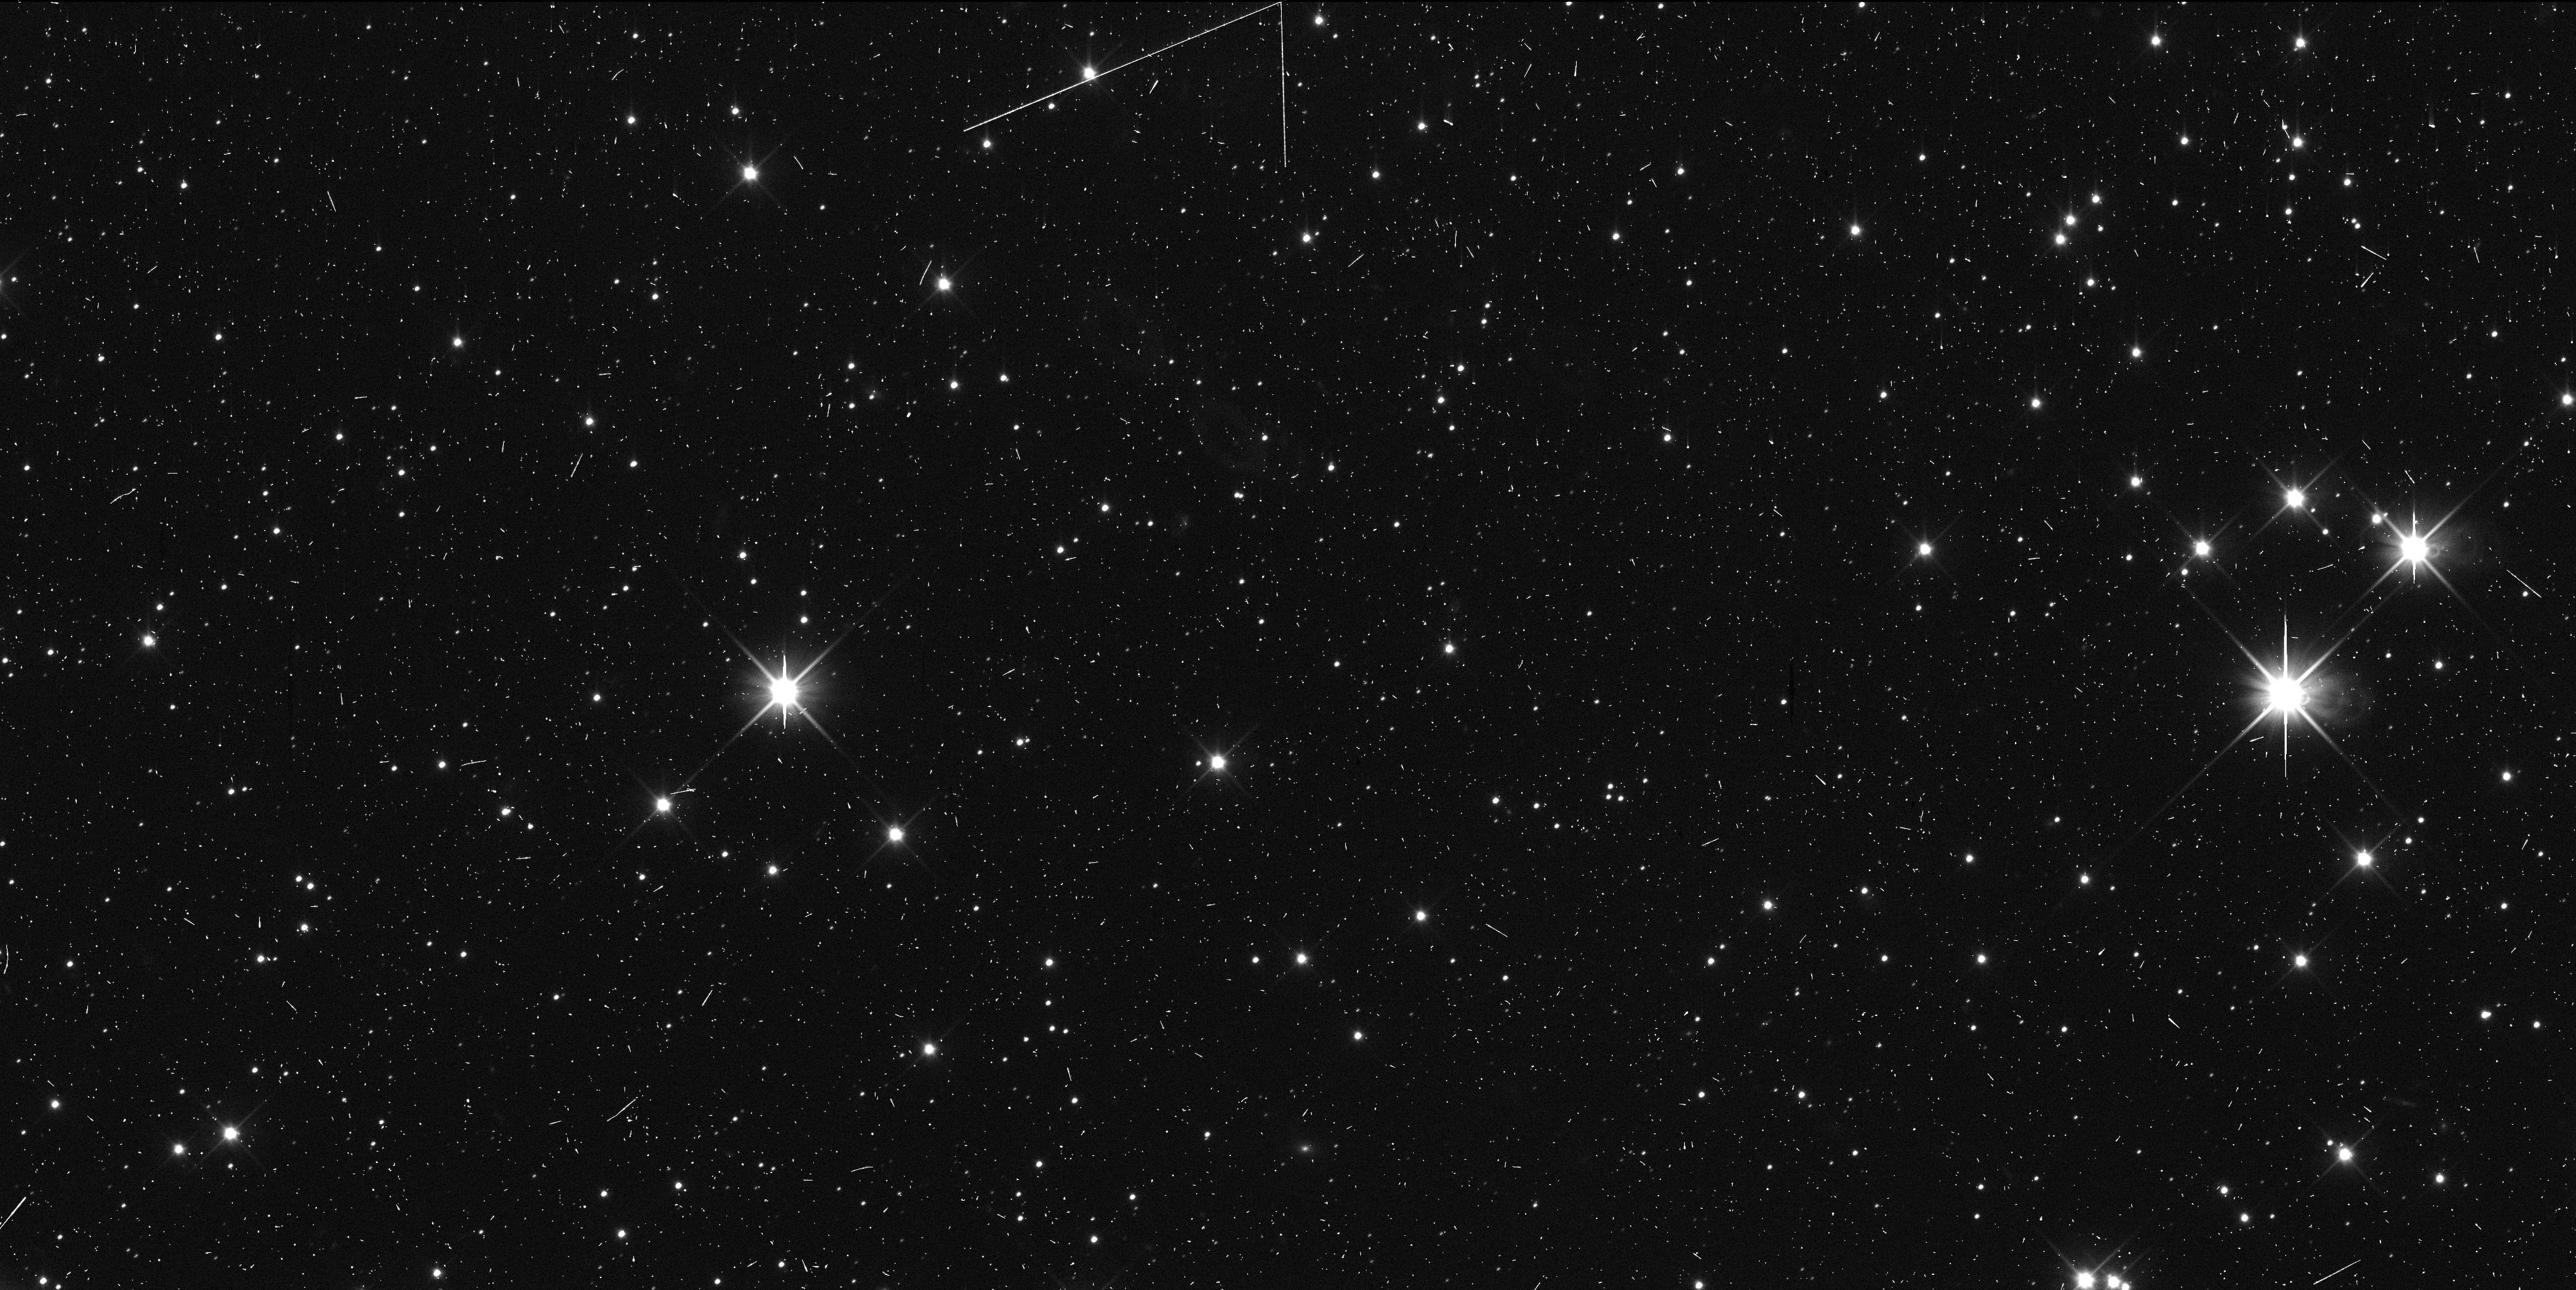
Target: 2020KP11. Instrument: WFC3/UVIS. Filter: F350LP. Exposure: 6 min. Observation ID: iedk43bfq

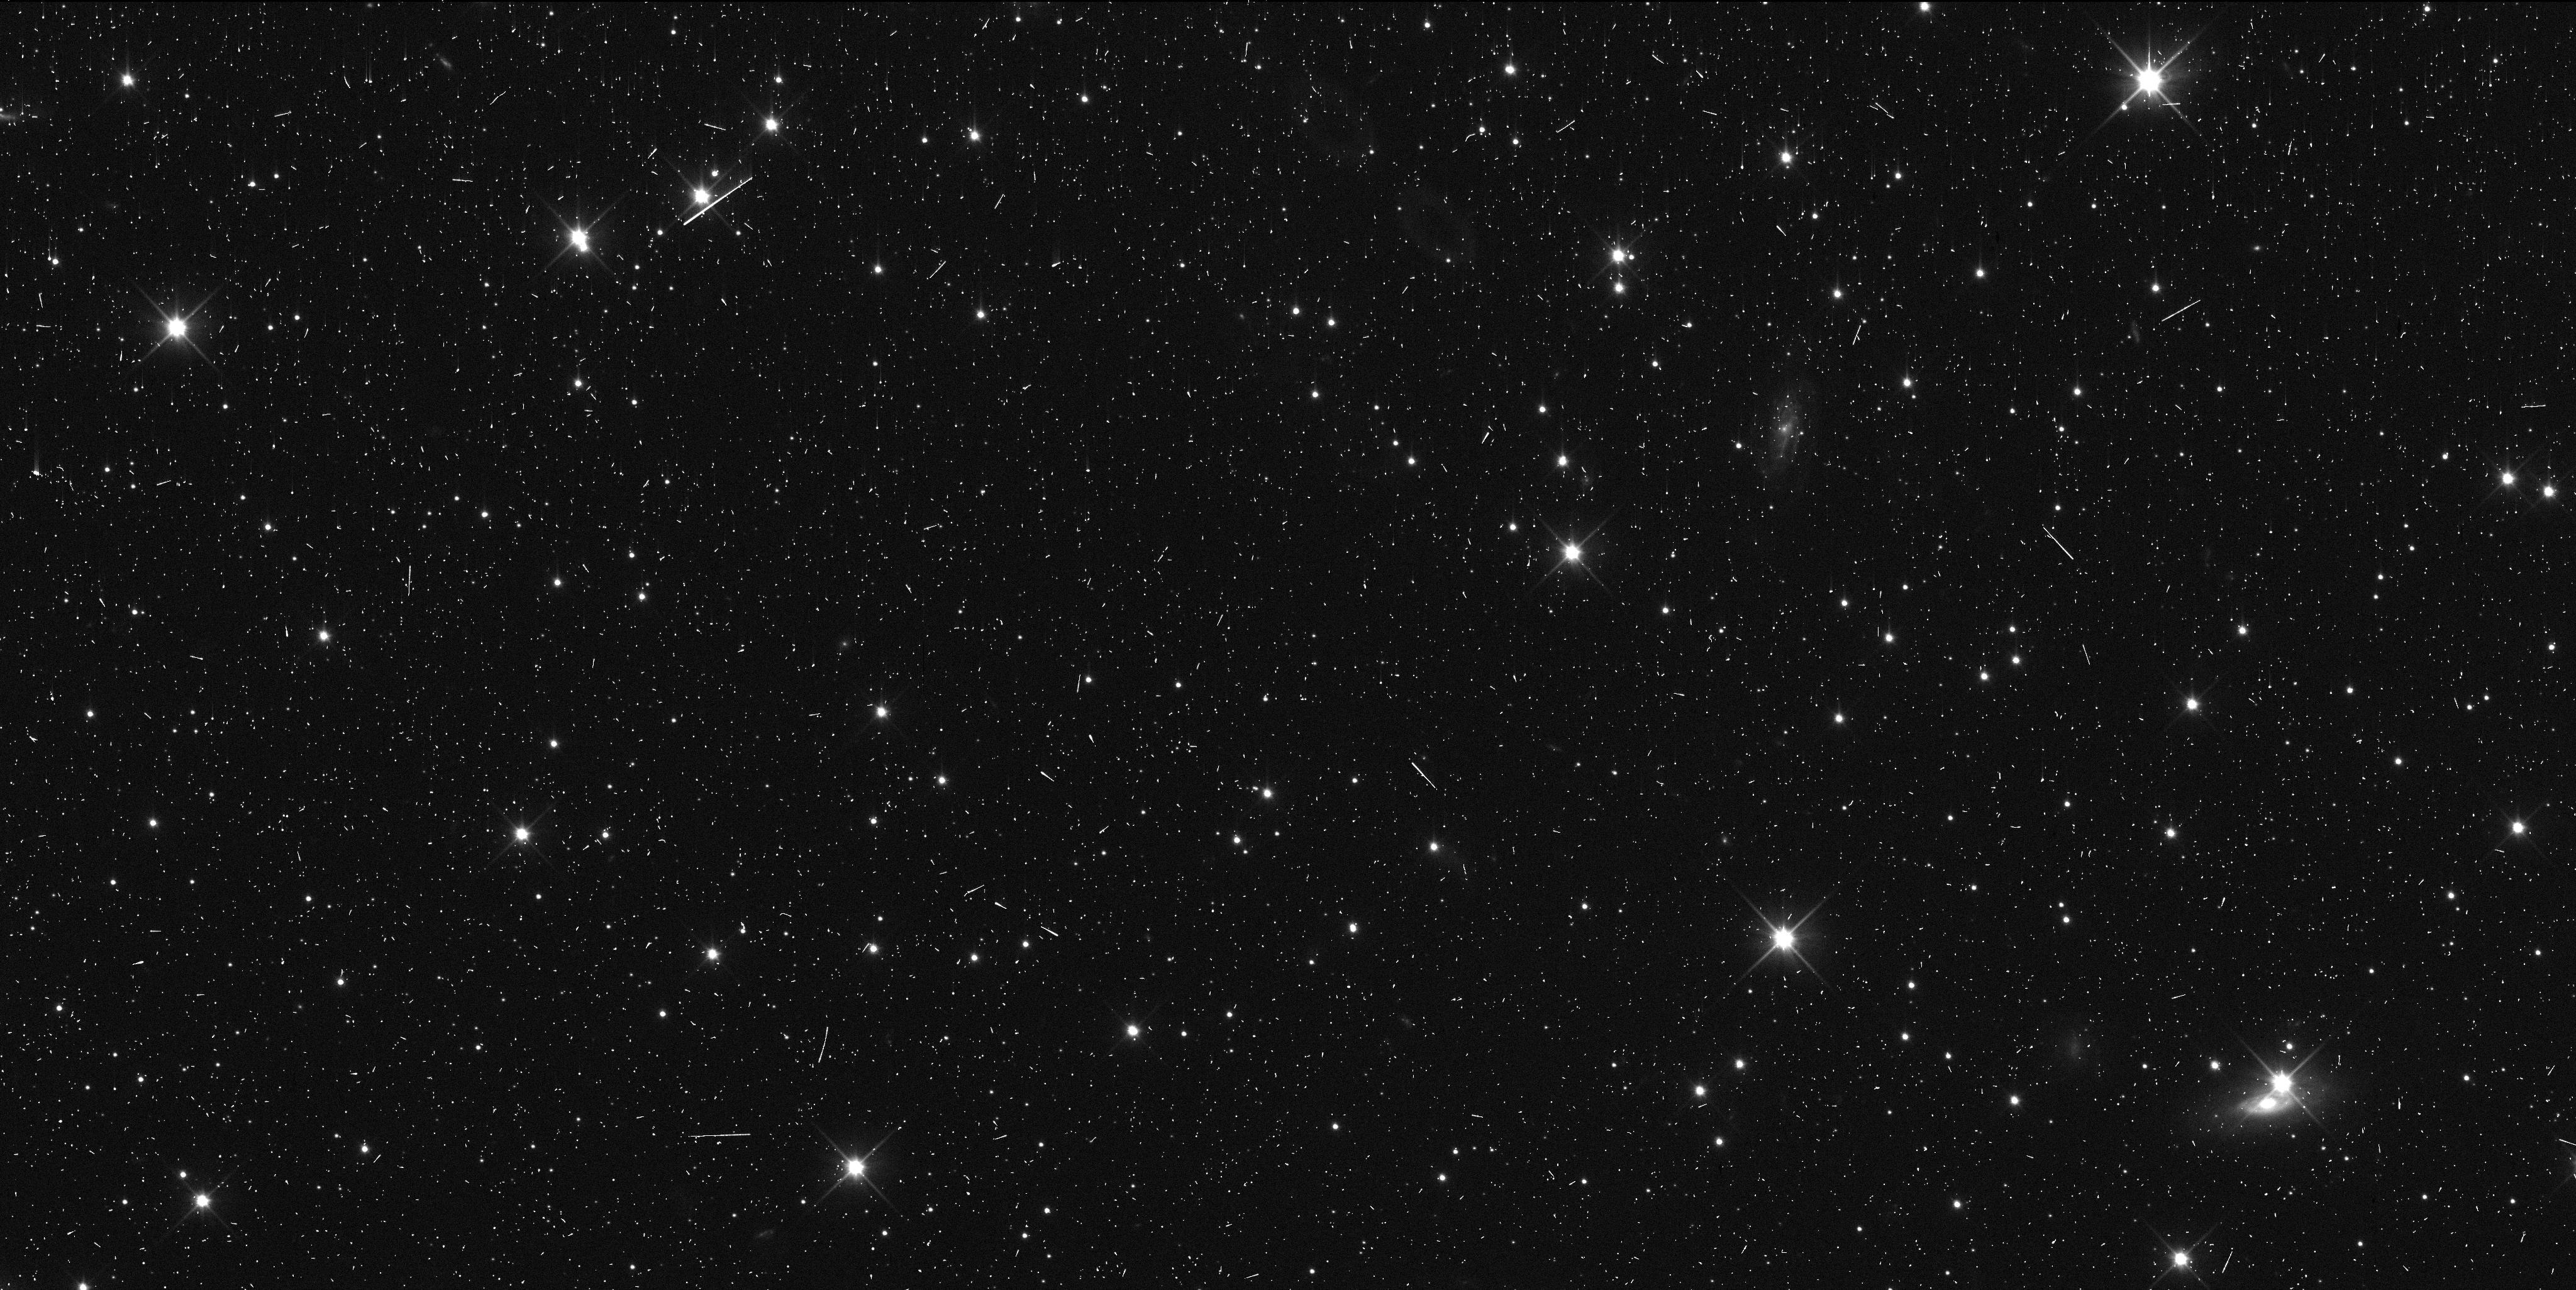
Target: 2020KY11. Instrument: WFC3/UVIS. Filter: F350LP. Exposure: 6 min. Observation ID: iedk04bjq

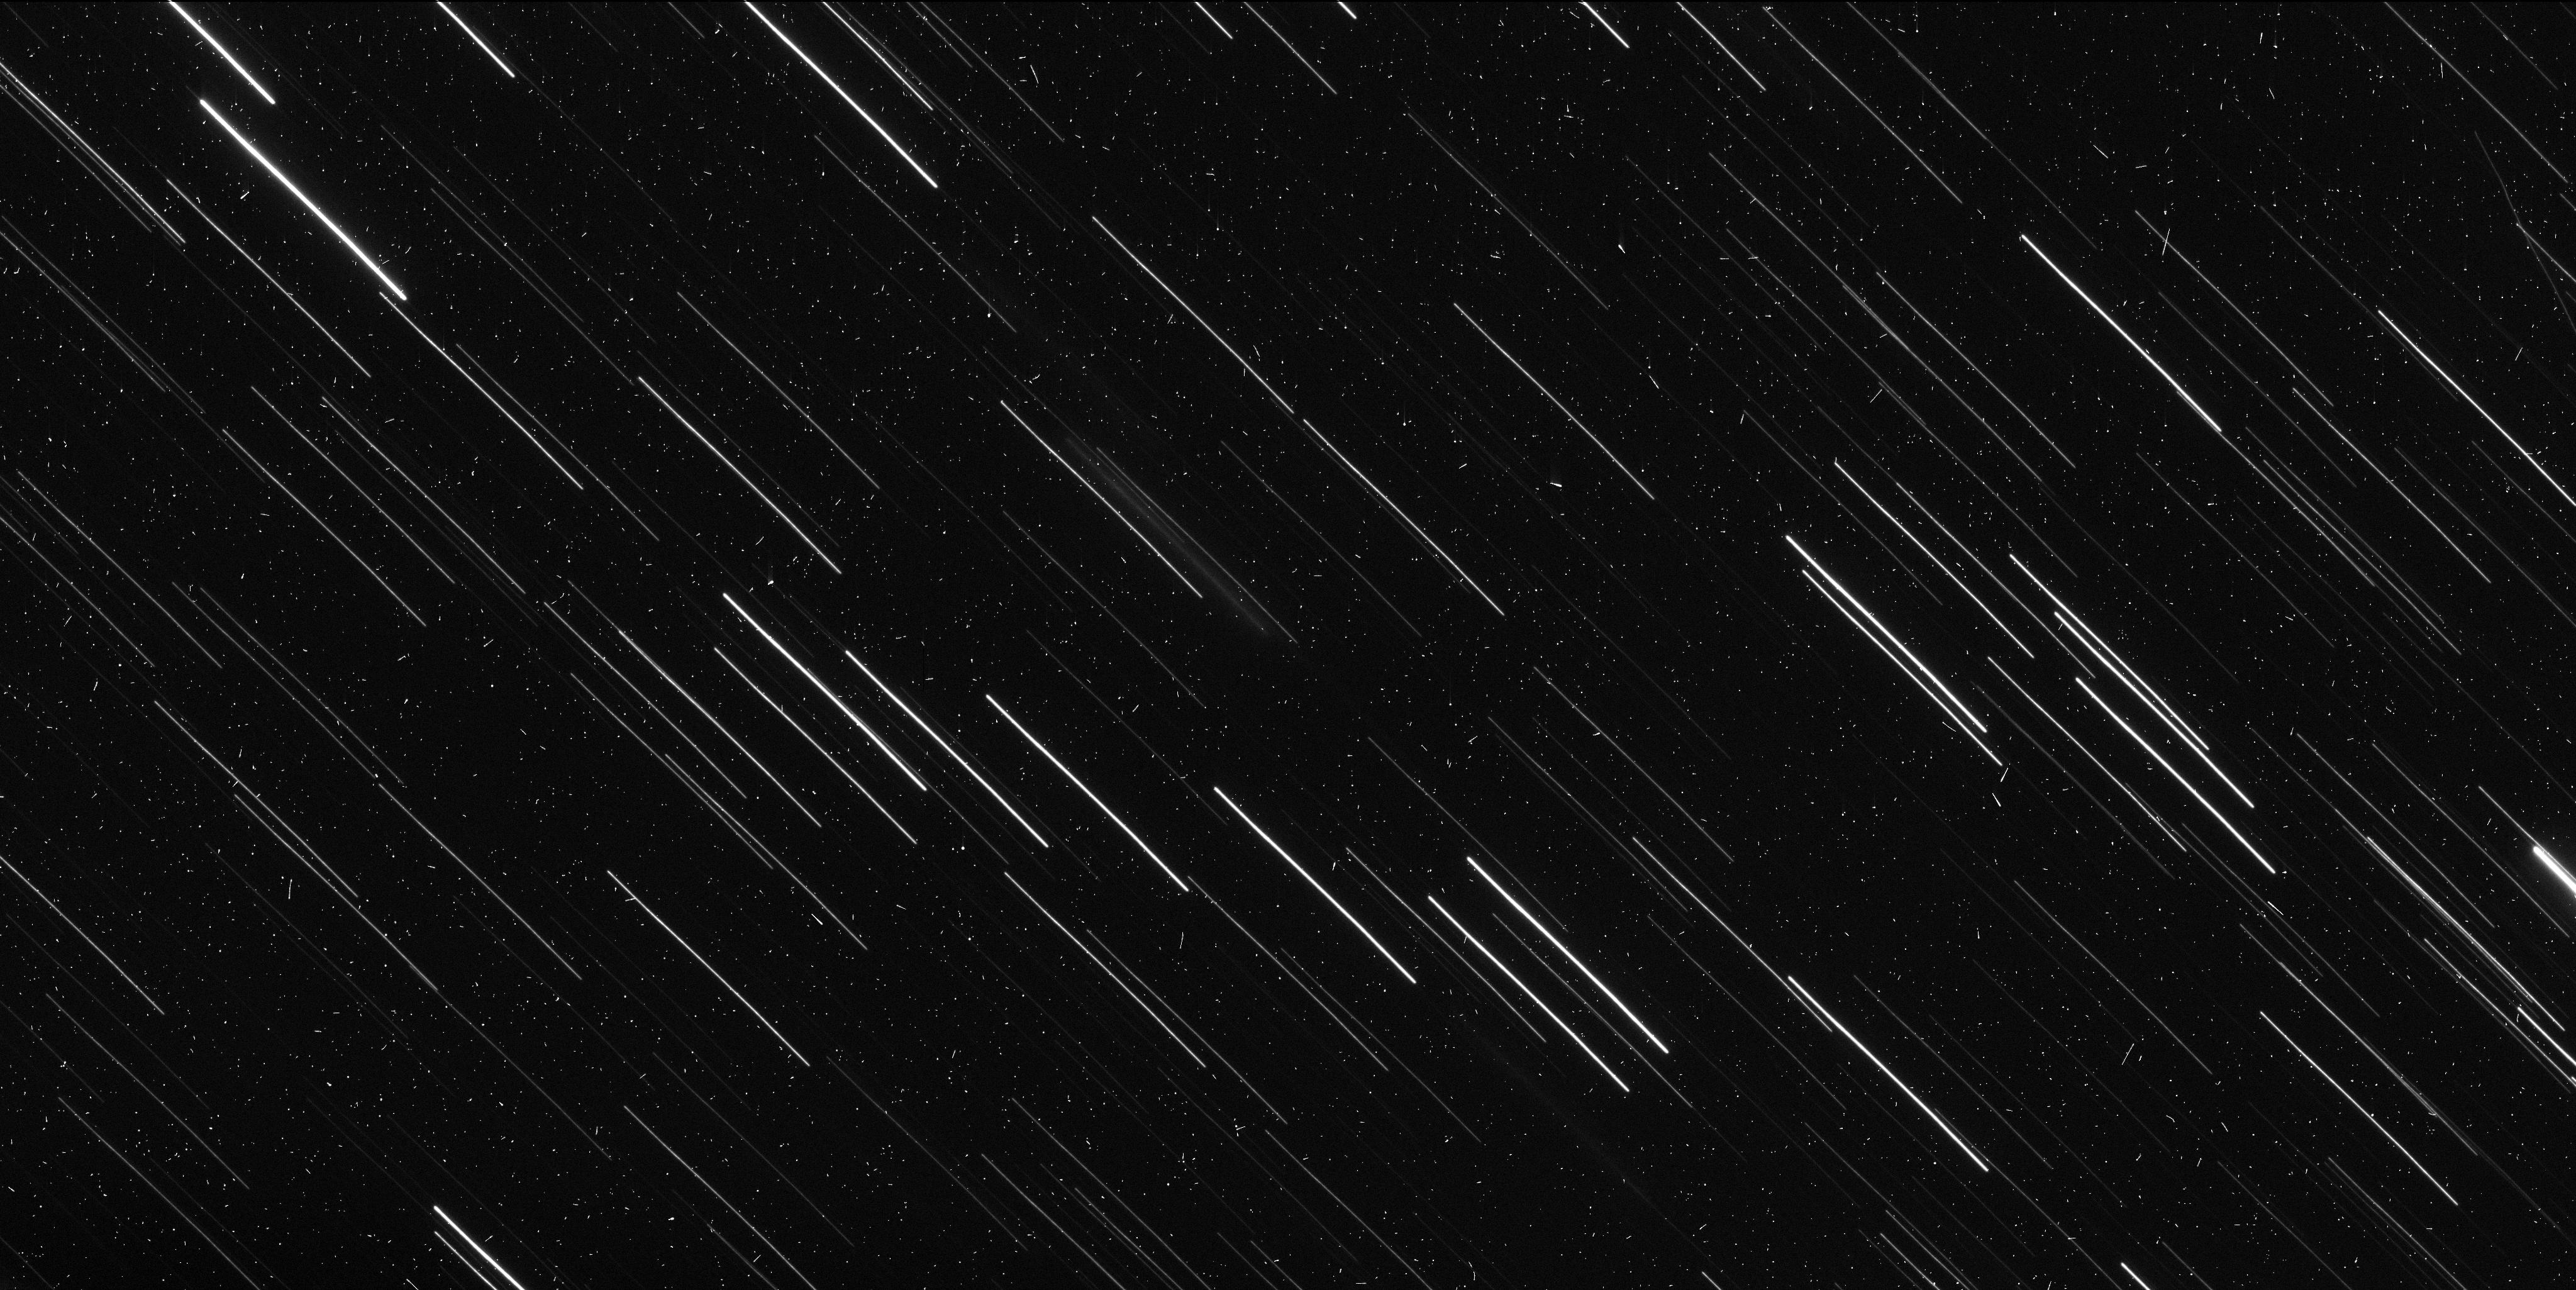
Target: P6X6D2. Instrument: WFC3/UVIS. Filter: F350LP. Exposure: 6 min. Observation ID: iedk25ruq

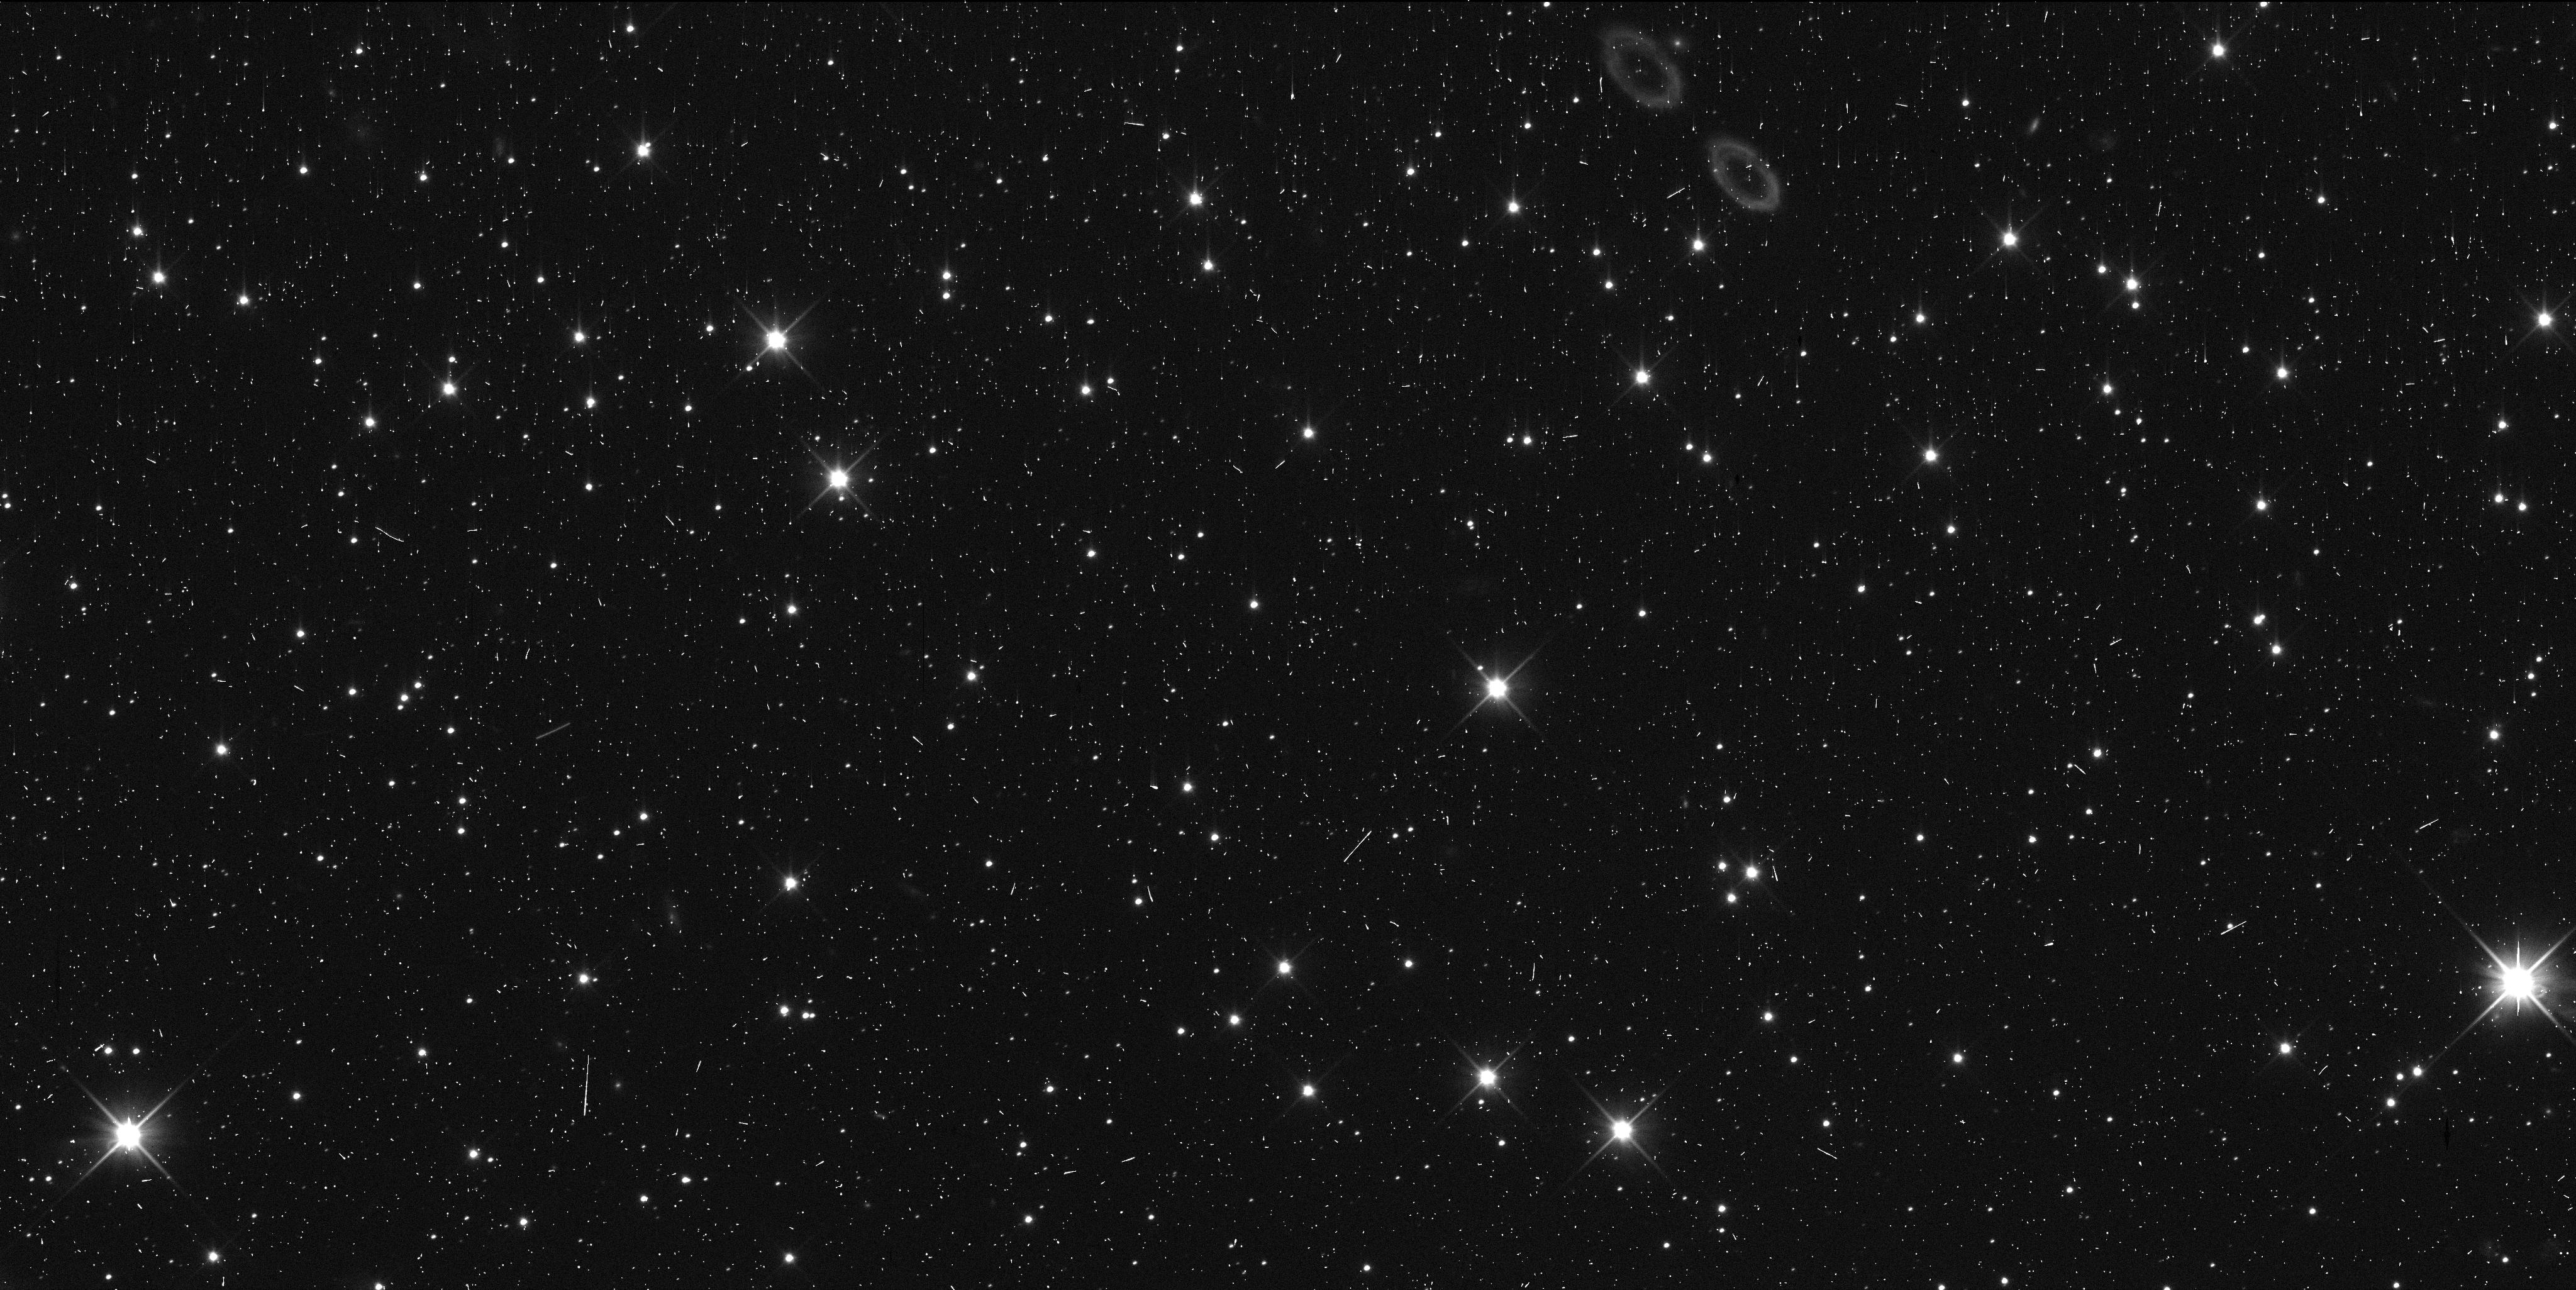
Target: 2020KS11. Instrument: WFC3/UVIS. Filter: F350LP. Exposure: 6 min. Observation ID: iedk46bfq

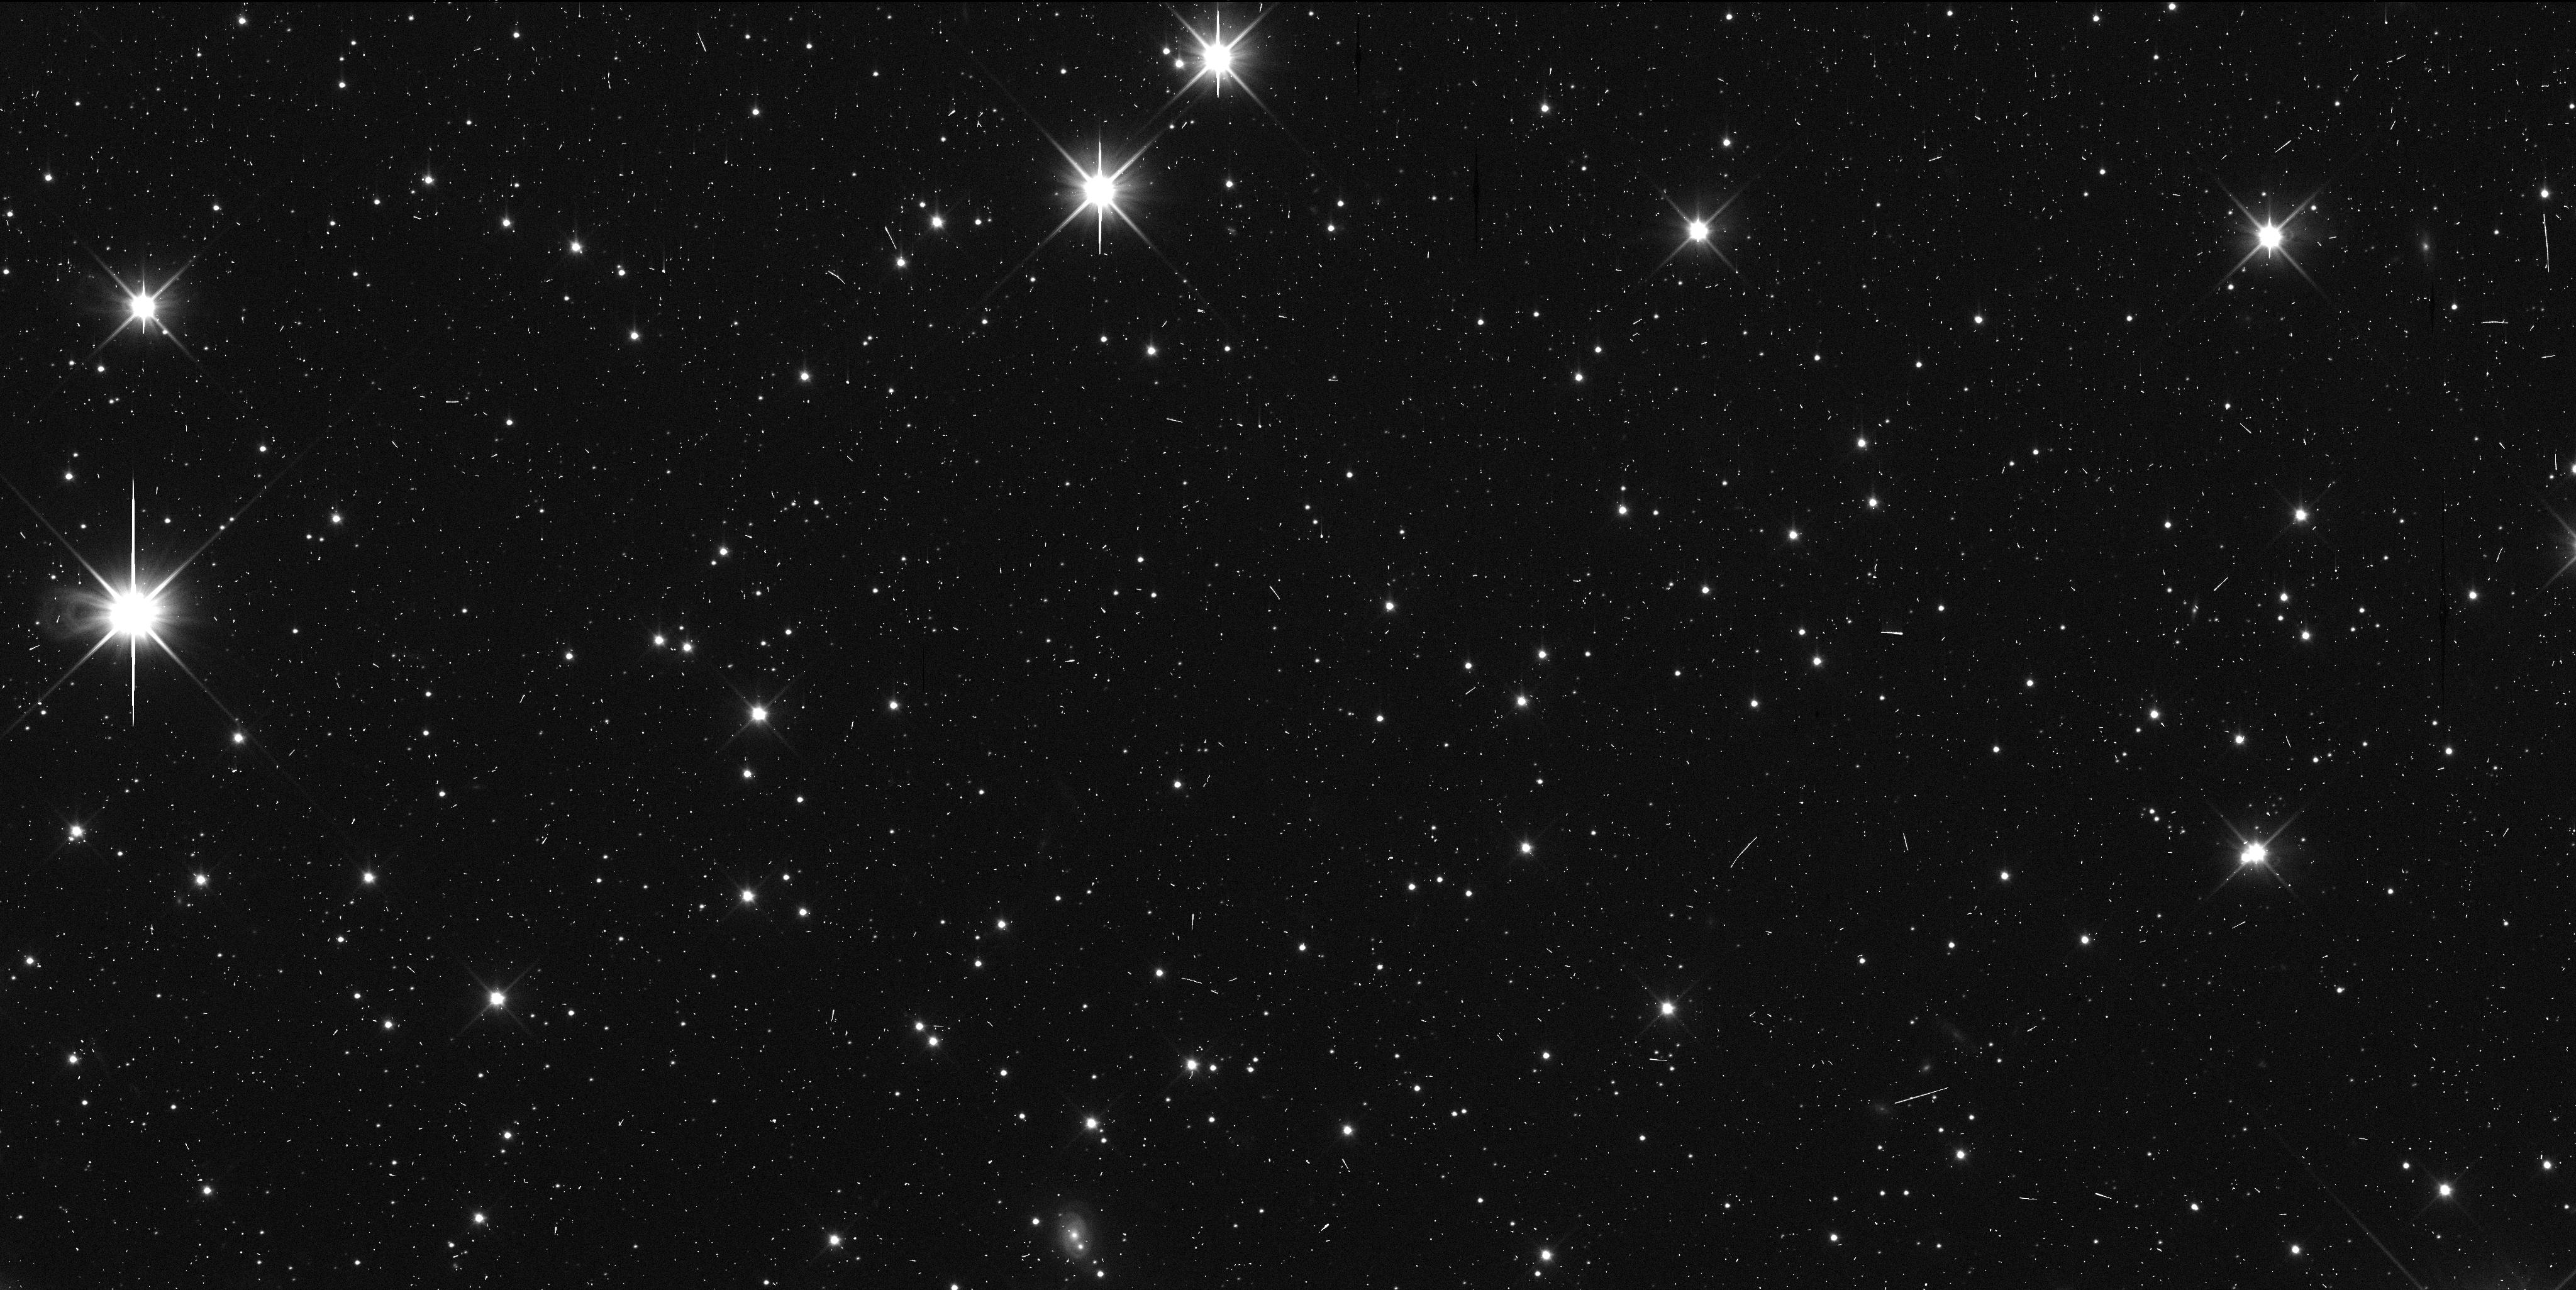
Target: 2020KQ11. Instrument: WFC3/UVIS. Filter: F350LP. Exposure: 6 min. Observation ID: iedk37diq

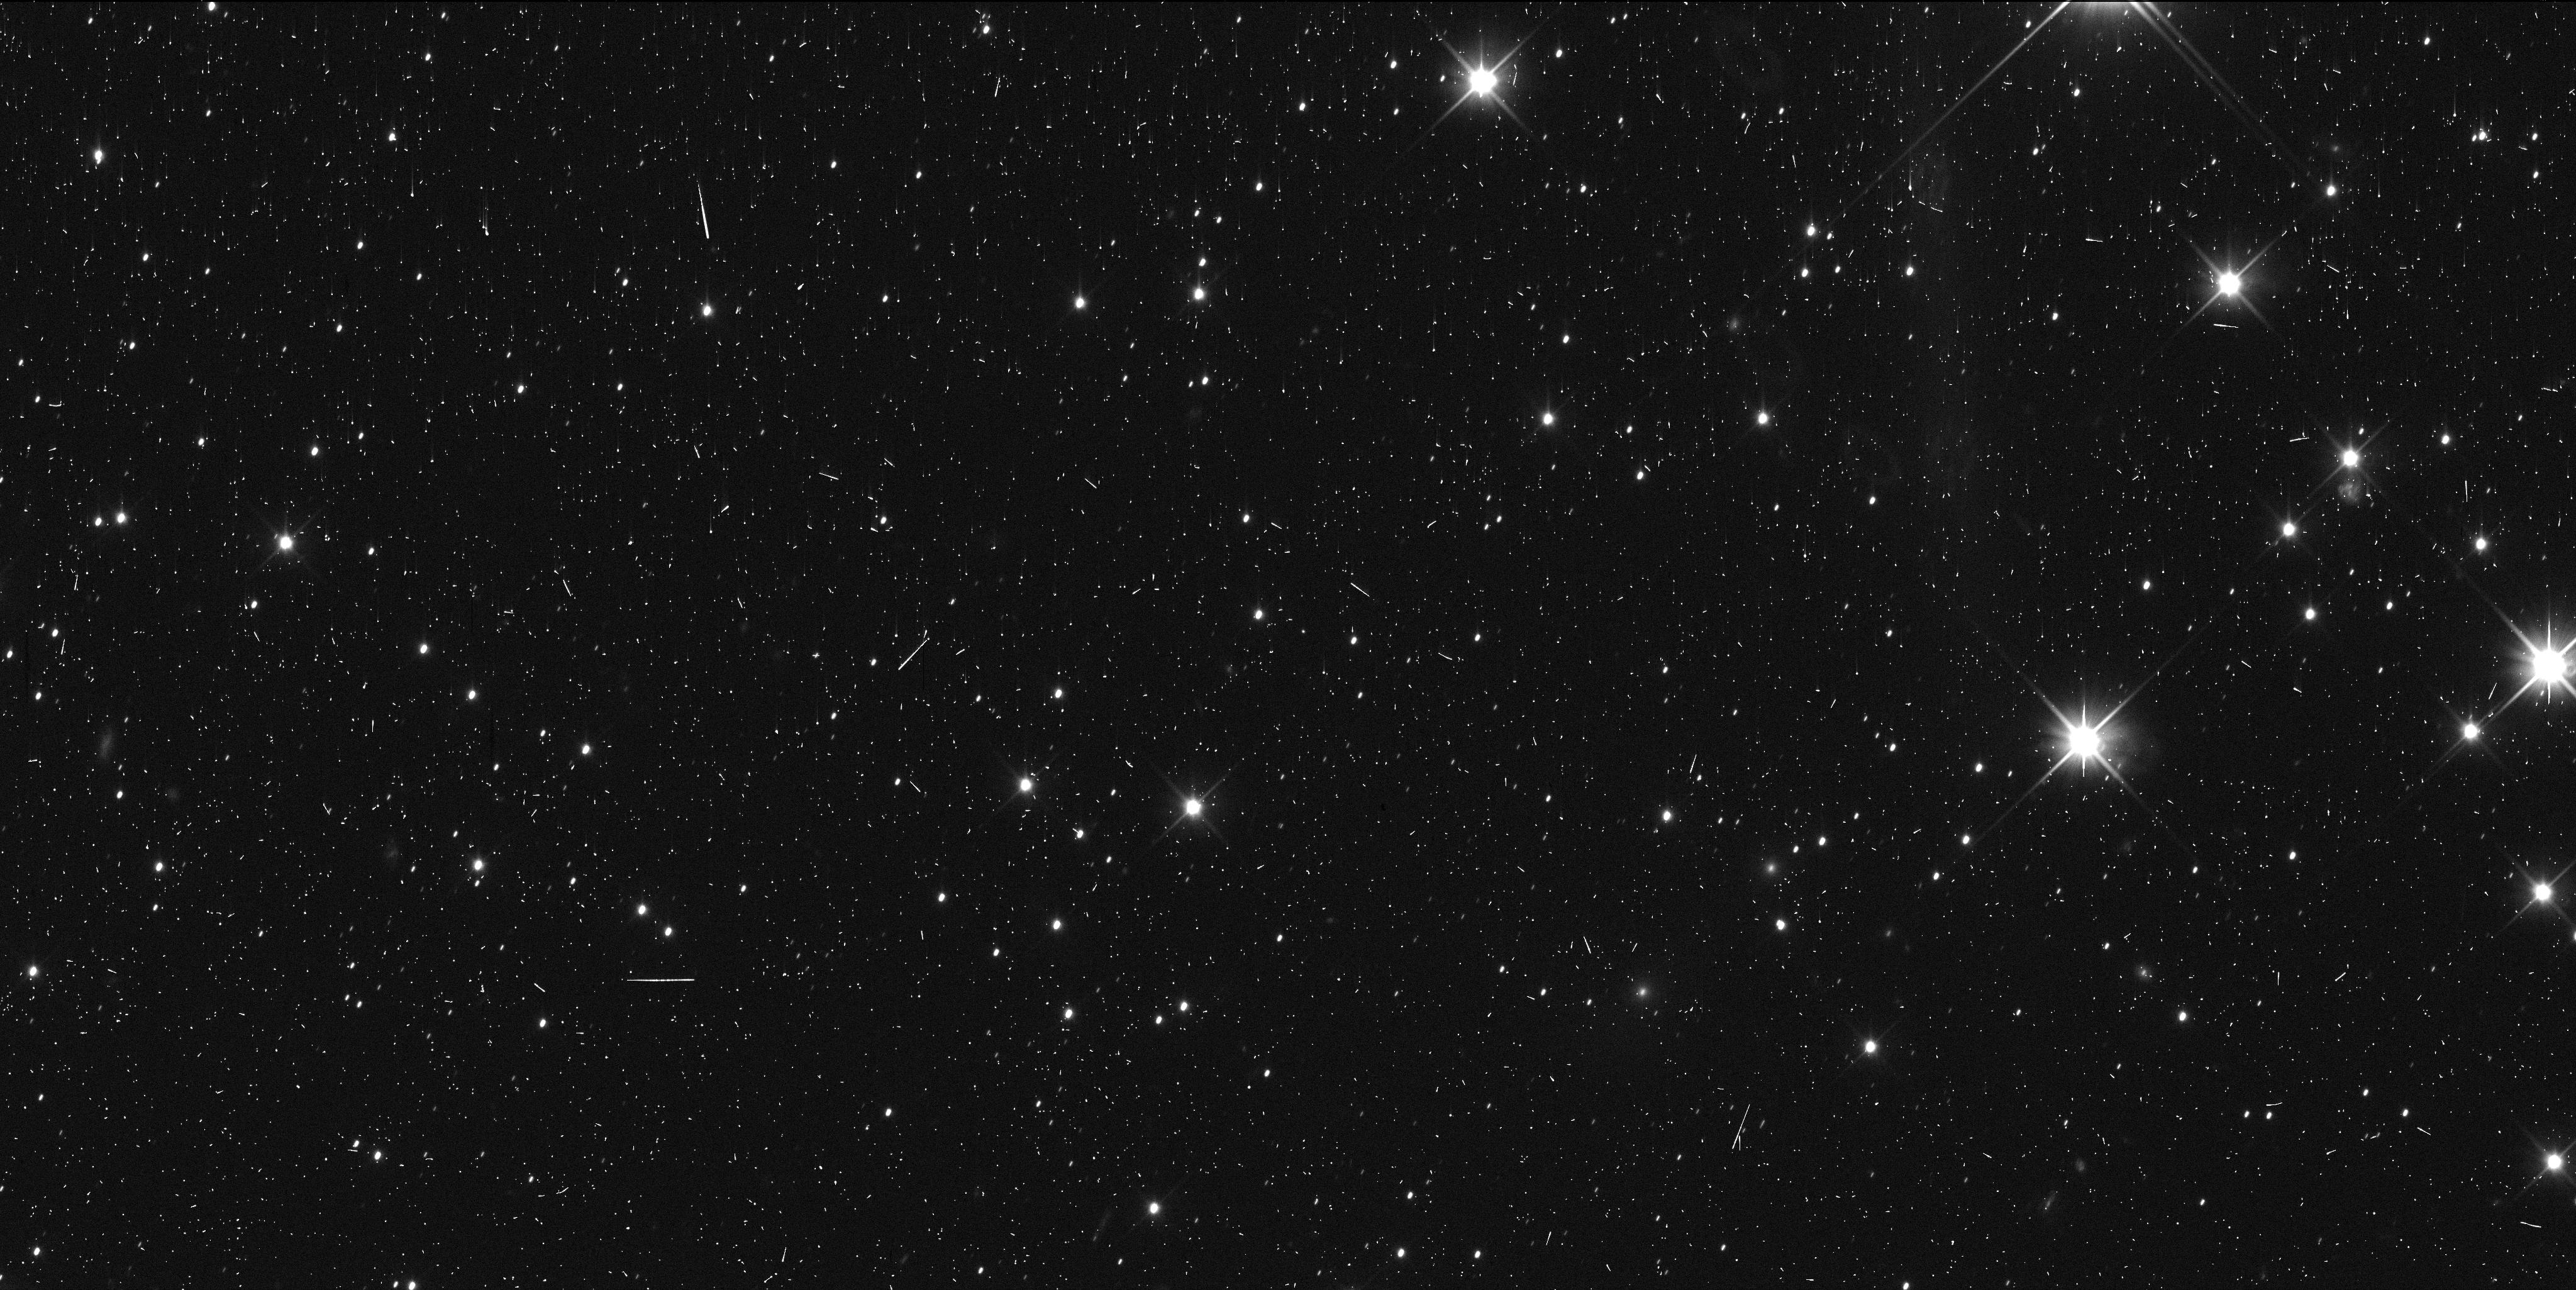
Target: P72X6DC. Instrument: WFC3/UVIS. Filter: F350LP. Exposure: 6 min. Observation ID: iedk33nuq

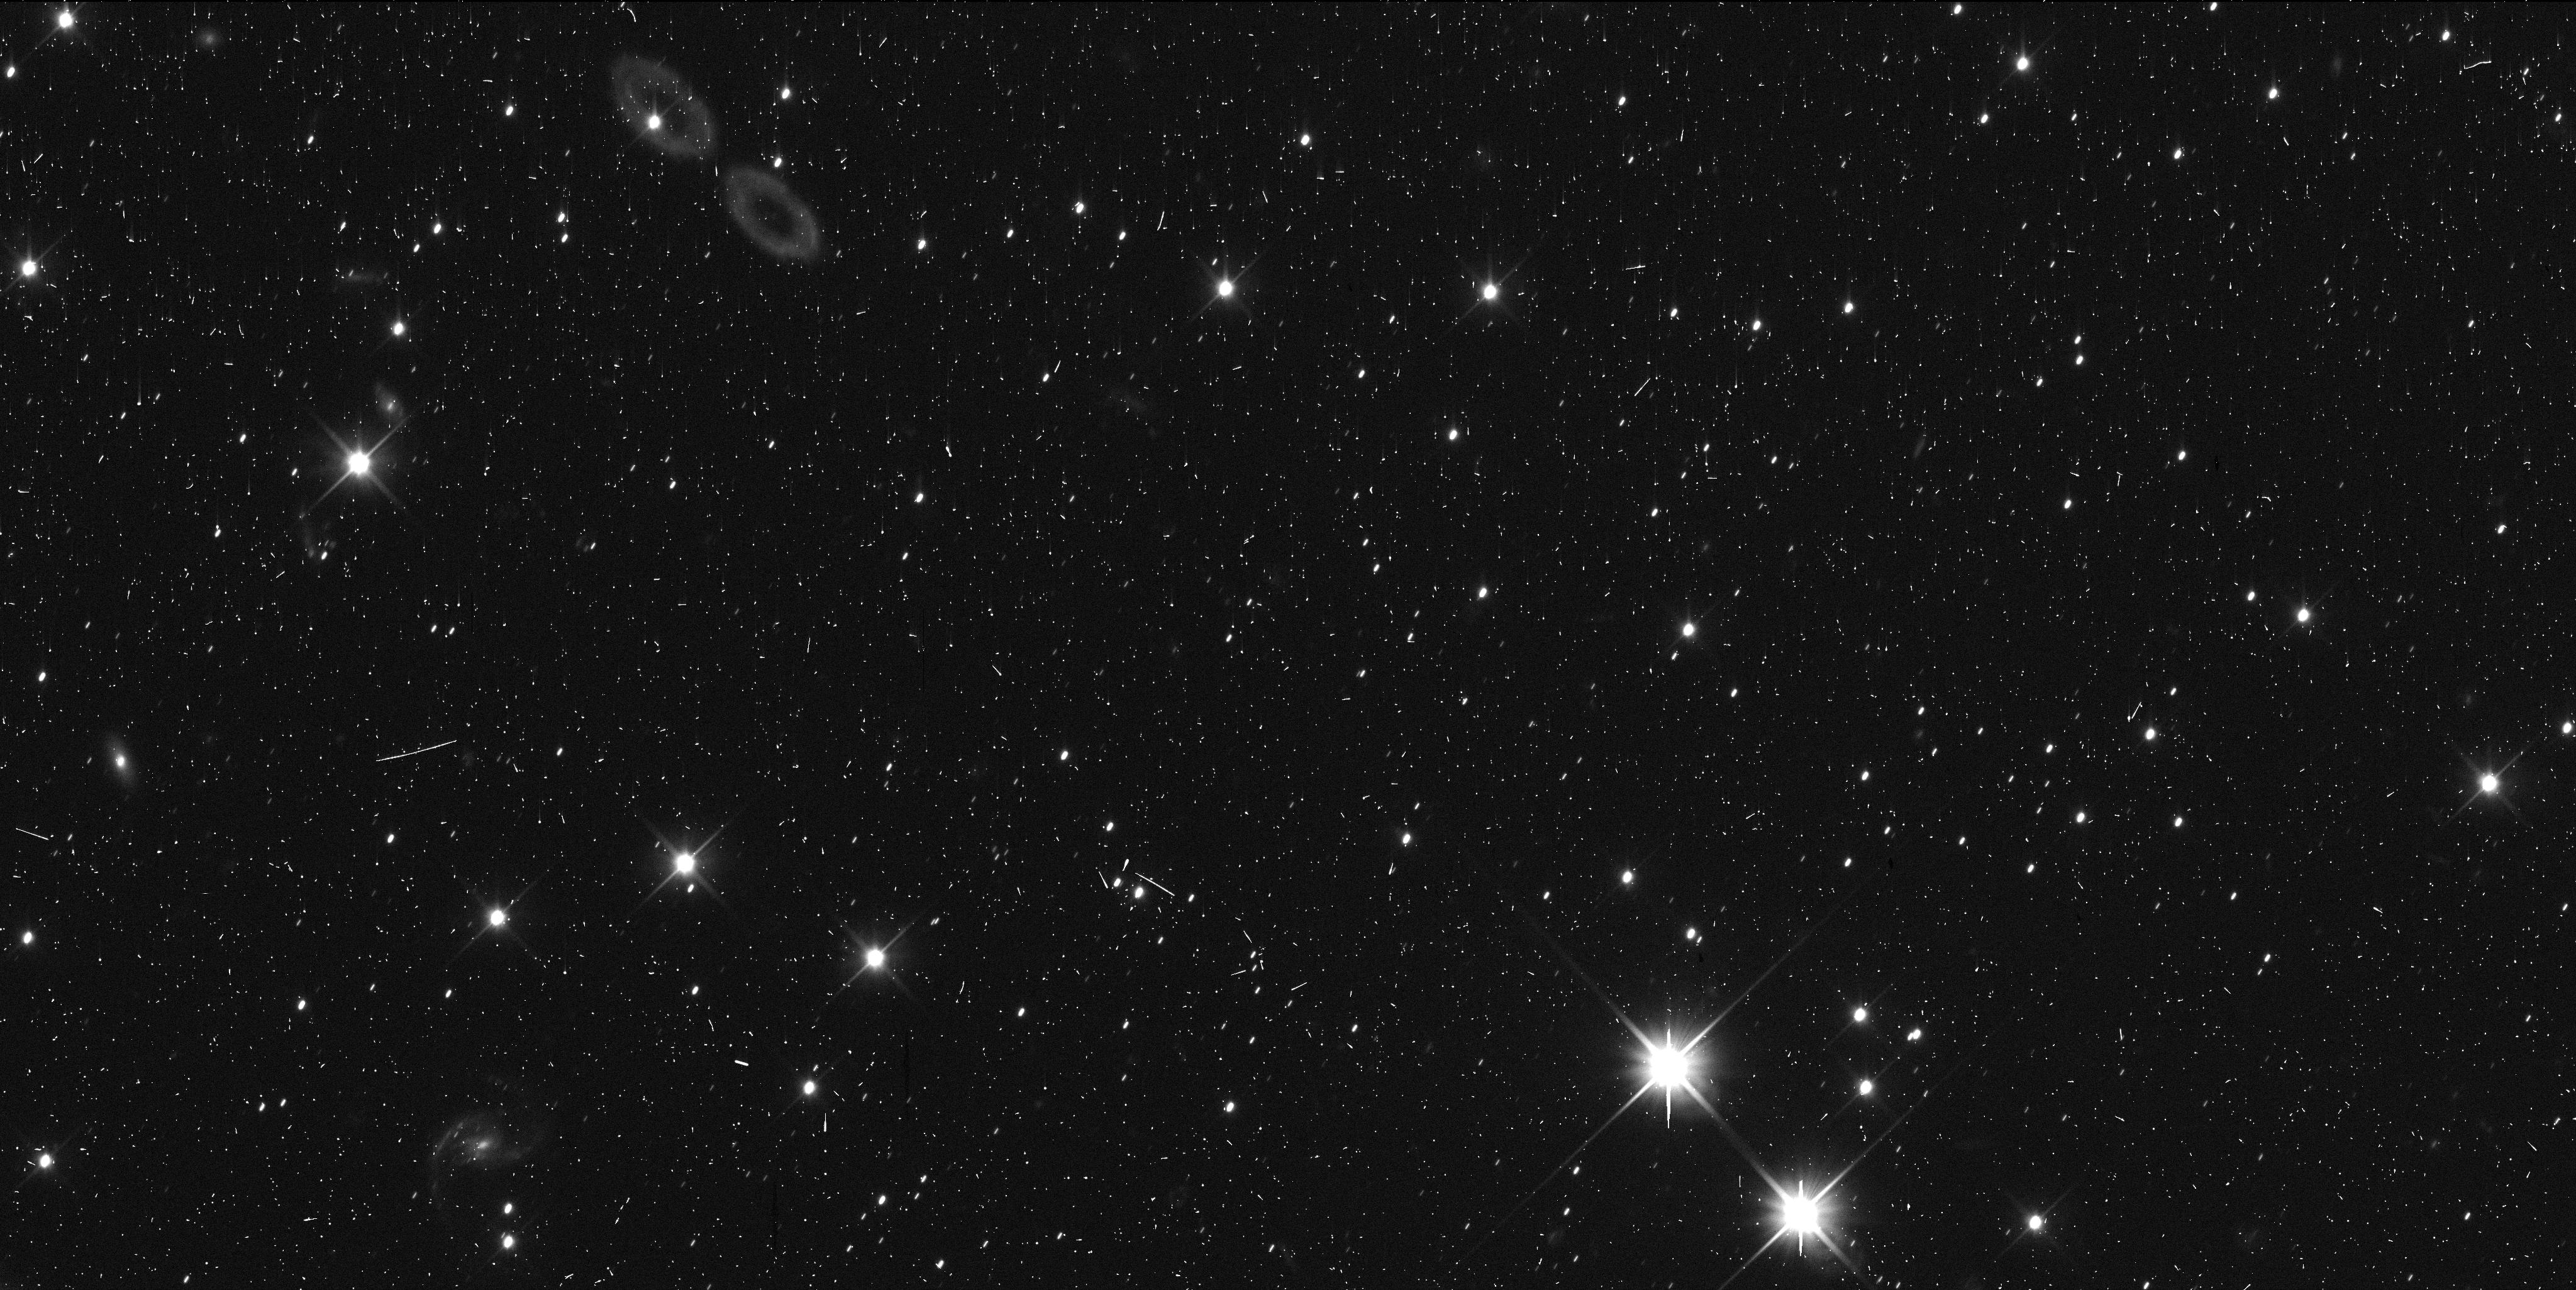
Target: P953B127. Instrument: WFC3/UVIS. Filter: F350LP. Exposure: 6 min. Observation ID: iedk24alq

Followup High-Precision Astrometry and Binary Searches of Potential New Horizons KBO Targets (PI: Porter, Simon Bernard)

We propose to use WFC3 to observe approximately 36 Kuiper Belt Objects (KBOs) with up to 58 orbits of HST, in order to 1) Enable unique and unreproducable high-phase observations of them with New Horizons, 2) Significantly expand the number of dynamically-excited KBOs that have been checked to see if they are binary, and 3) Enable future ground-based occultation studies to measure the sizes and shapes of KBOs. Our first science goal requires New Horizons, but coordinated observations with NH and HST would produce a unique dataset that no other combination of facilities can match. Our second and third science goals do not require New Horizons, and build upon current and past HST KBO programs. All of our science goals independently would provide a significant advance in the field of KBO science, and together constitute a clear advance in understanding both KBOs specifically, and planetesimal formation across the Solar System in general. We expect that our proposed observations will increase the number of objects that New Horizons can observe in late 2020-early 2021 from ~6 to ~42. This will provide a seven-fold increase in the number of KBOs that New Horizons can measure high-phase lightcurves for, greatly enhancing our understanding of the shapes and surface regoliths of KBOs. The proposed observations would also serve as a survey of the binary fraction of dynamically excited KBOs, which is poorly-constrained currently, especially compared to the Cold Classical KBOs. Our proposed observations would also enhance the orbital precision of these objects sufficiently to enable ground-based stellar occultation campaigns of them, uniquely capable of measuring shape and size.